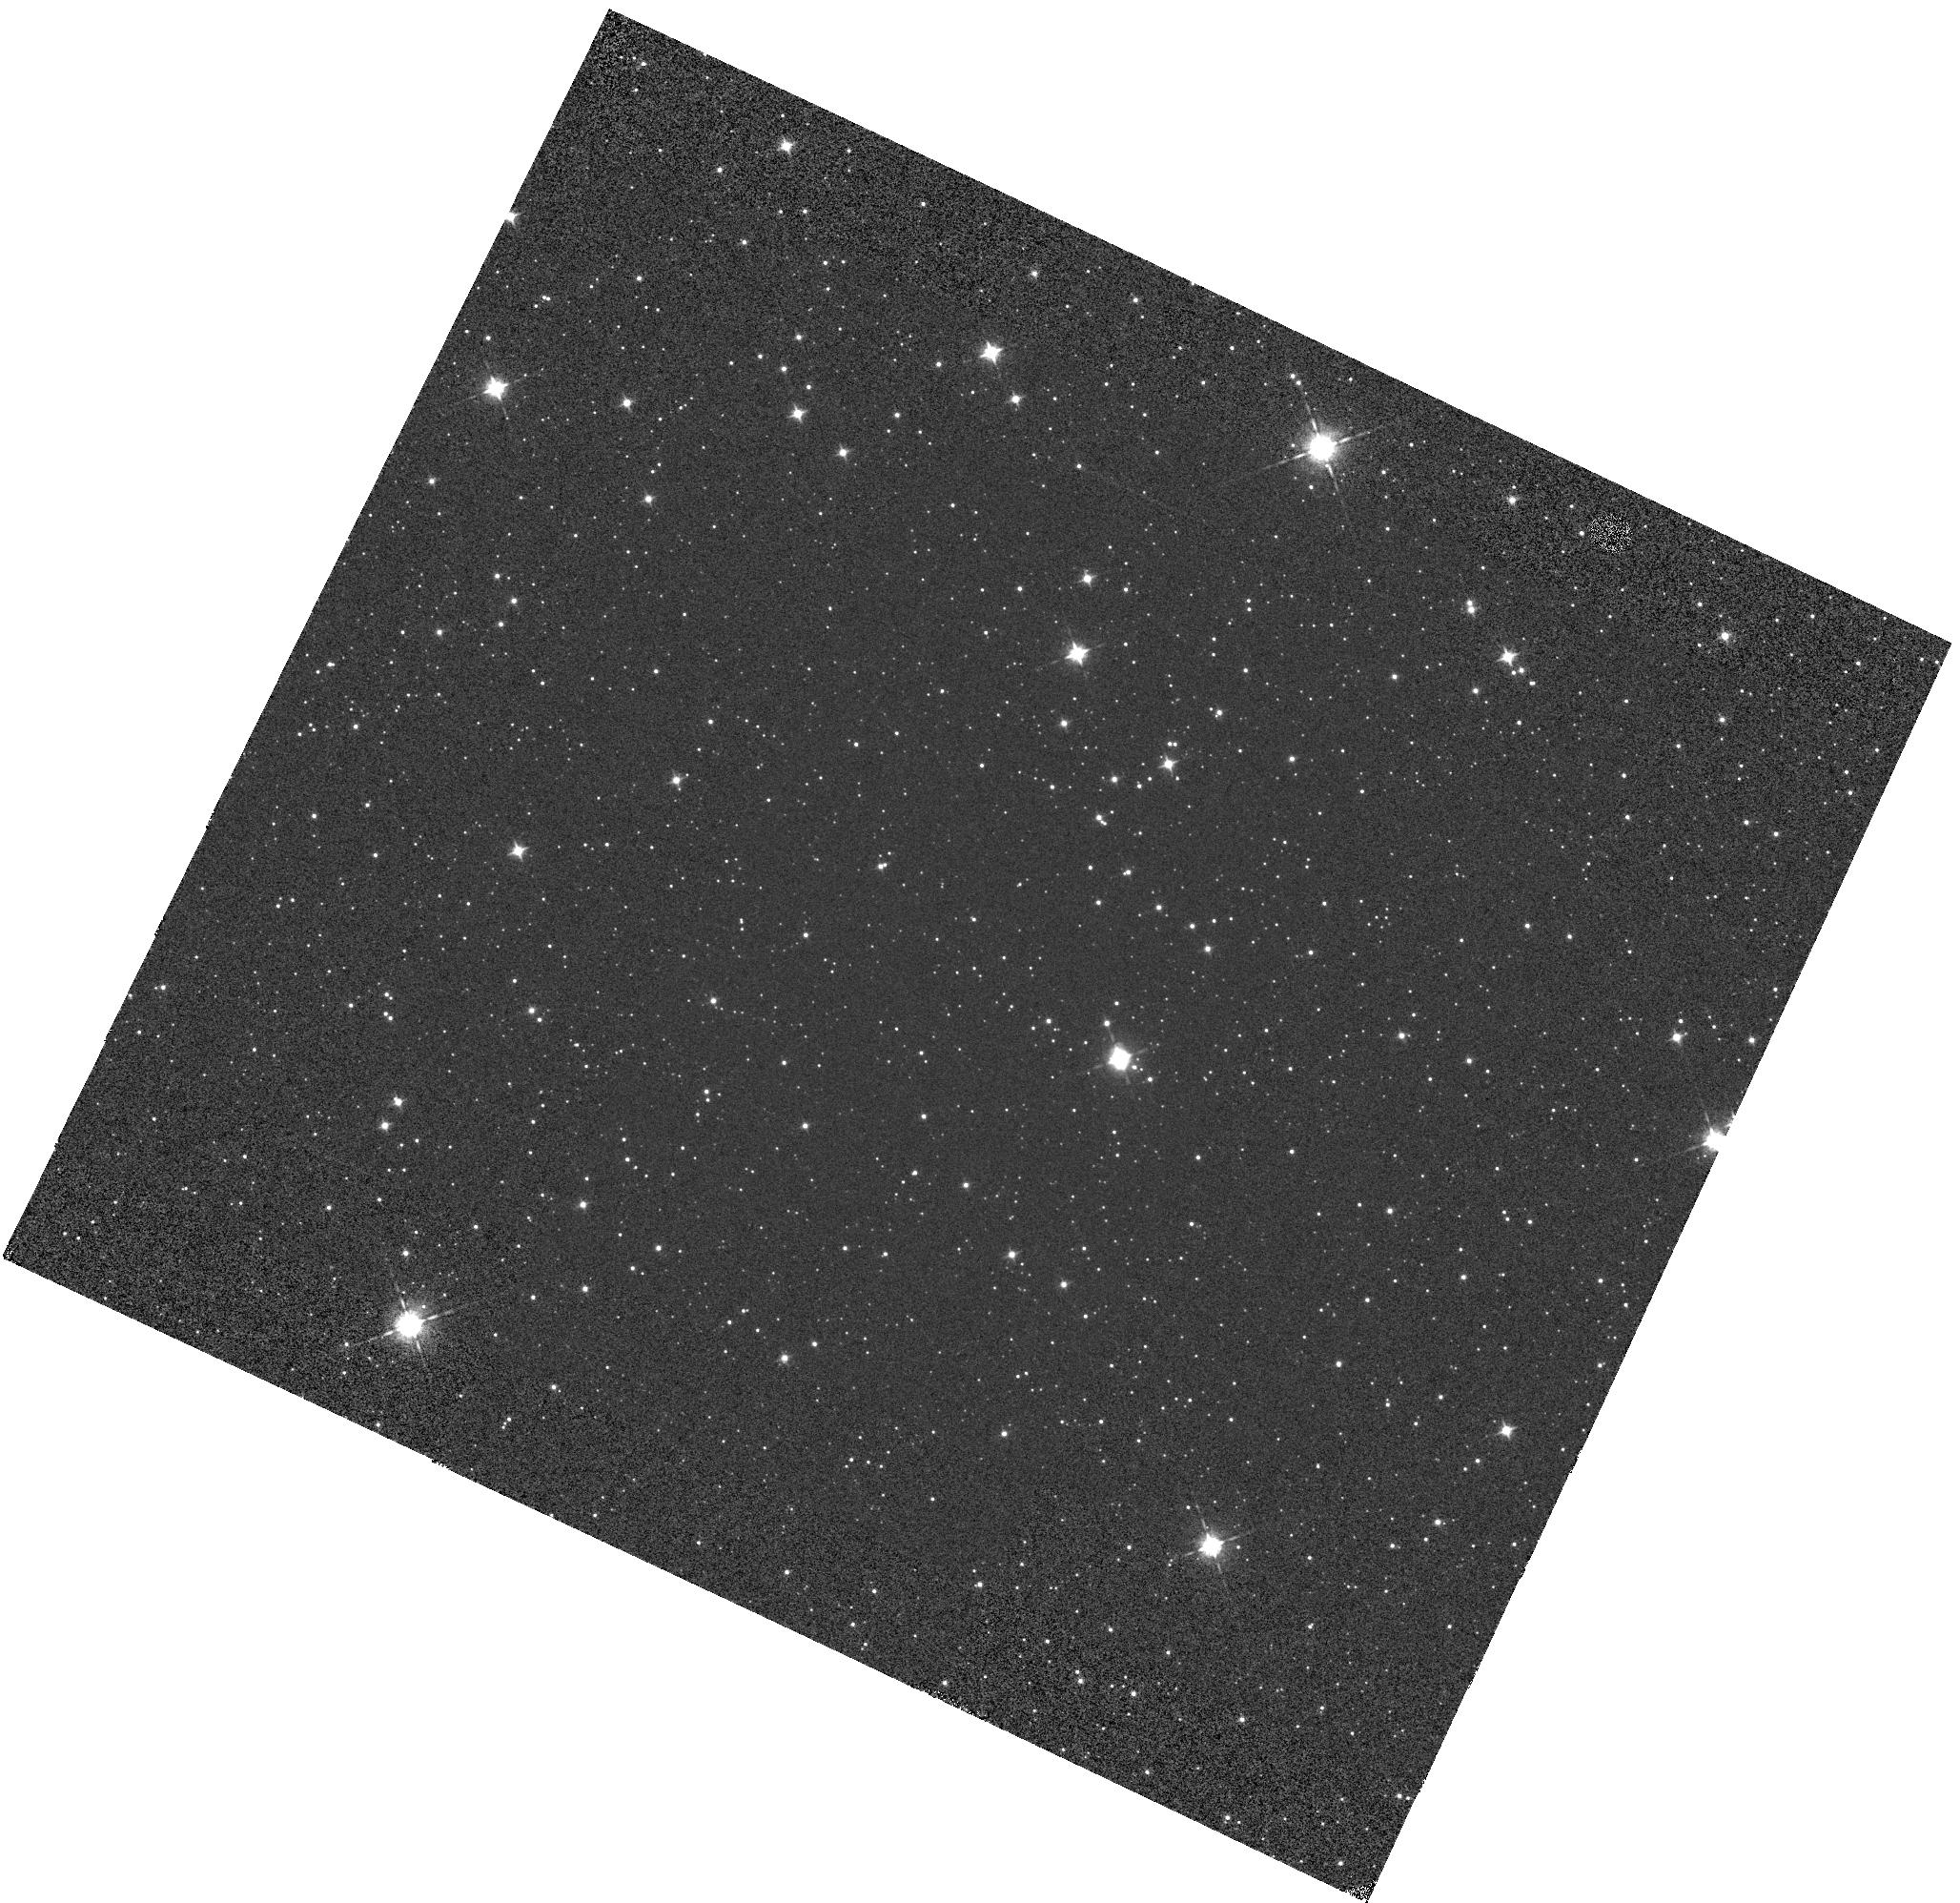
Target: VY2-2. Instrument: WFC3/IR. Filter: F098M. Exposure: 1 min. Observation ID: hst_14385_01_wfc3_ir_f098m_id2p01

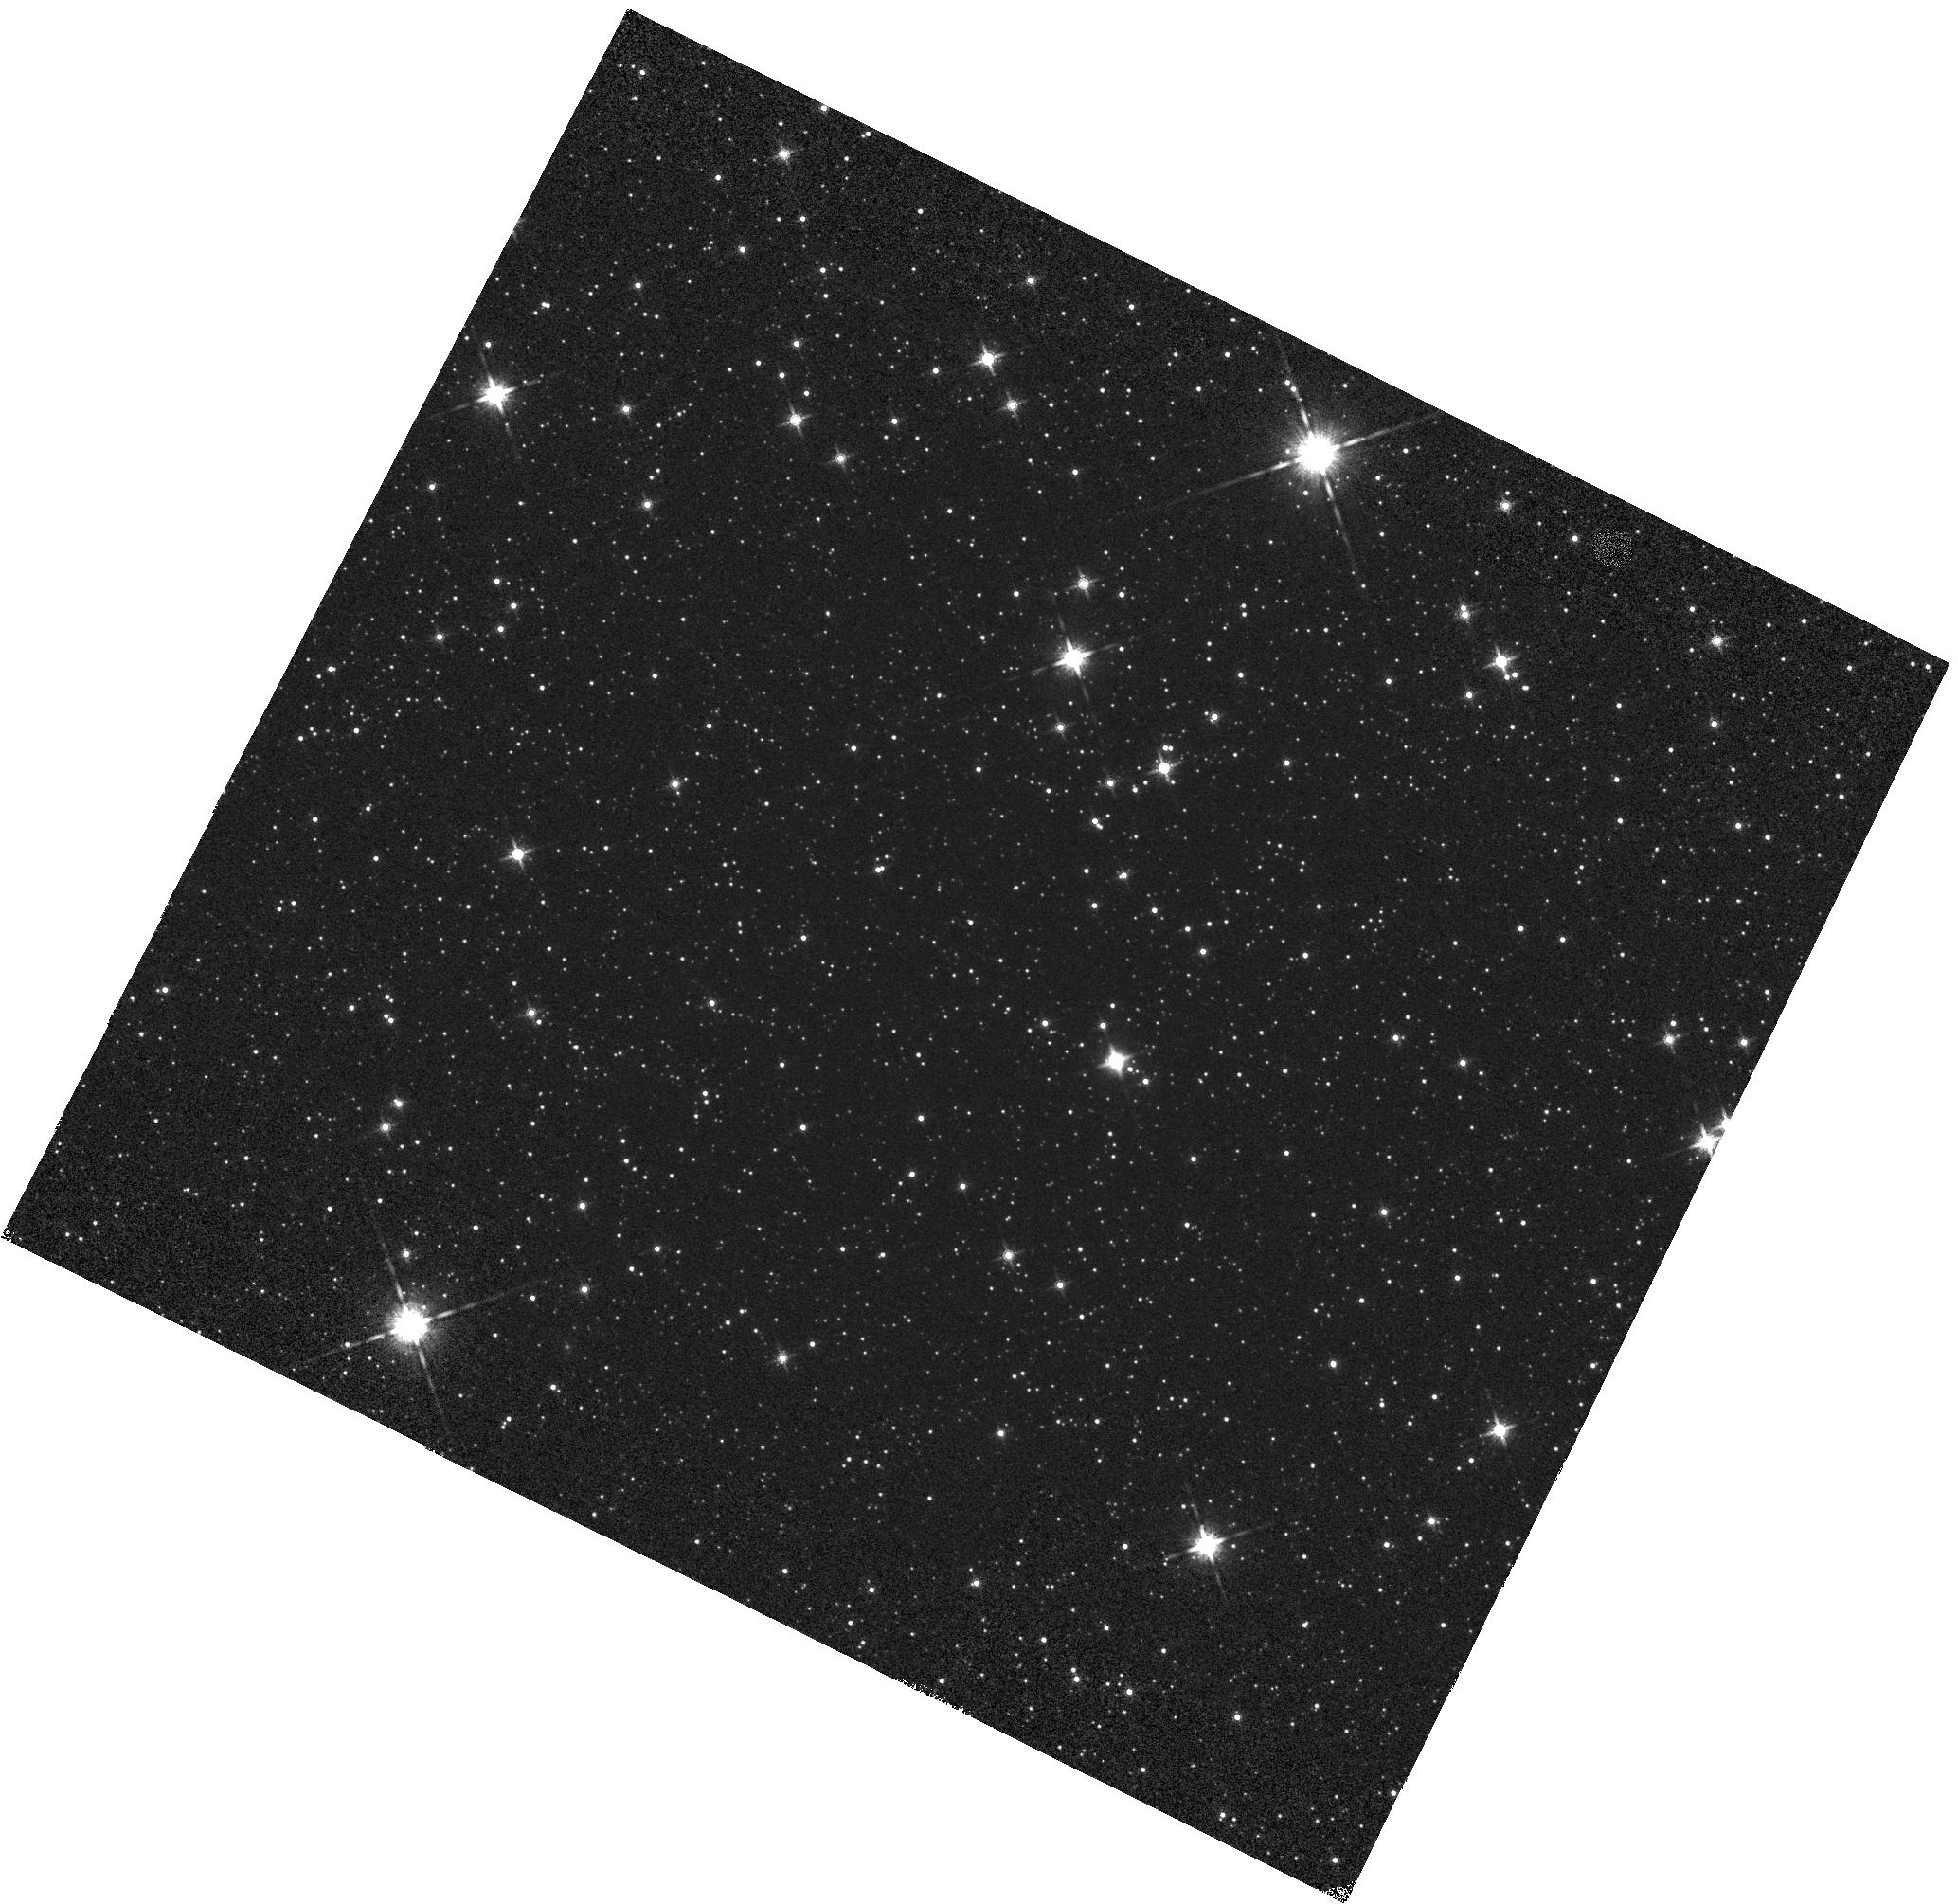
Target: VY2-2. Instrument: WFC3/IR. Filter: F160W. Exposure: 1 min. Observation ID: hst_14385_02_wfc3_ir_f160w_id2p02

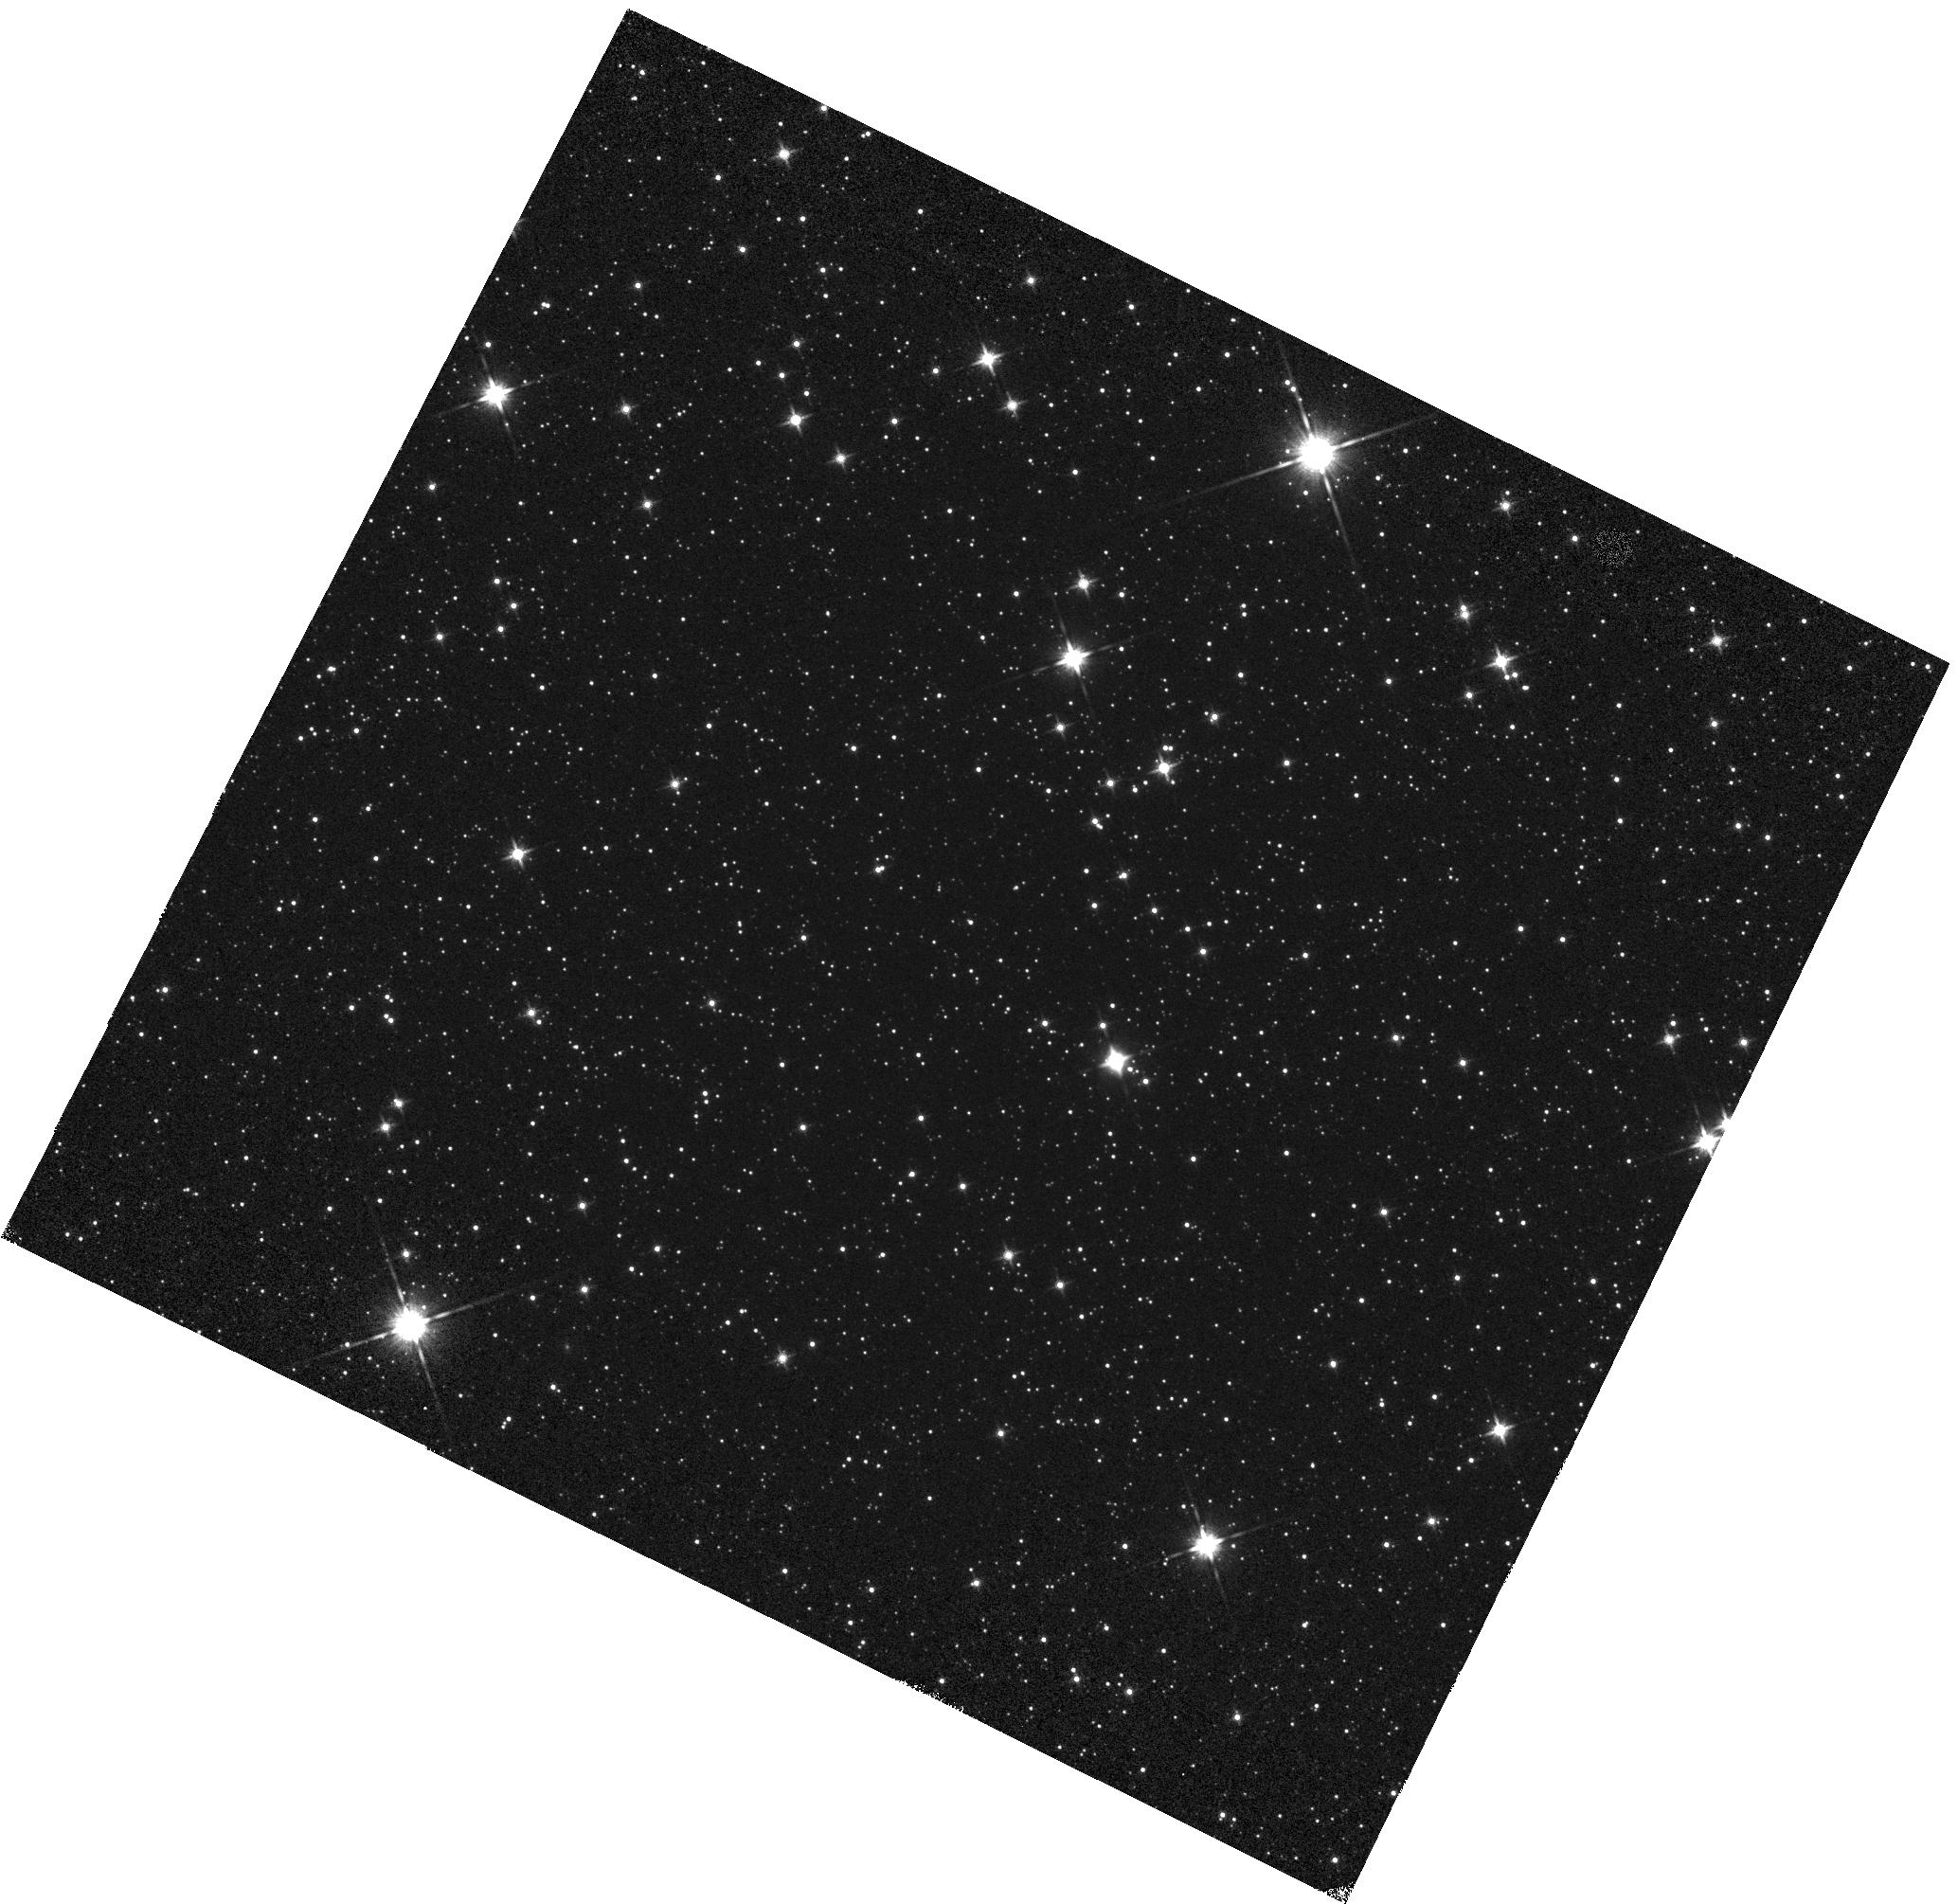
Target: VY2-2. Instrument: WFC3/IR. Filter: F140W. Exposure: 1 min. Observation ID: hst_14385_02_wfc3_ir_f140w_id2p02

WFC3 IR Grisms: Wavelength Calibration (PI: Pirzkal, Norbert)

Observations of VY2-2 to verify the dispersion solution of the G102 and G141 grisms. Observations are taken at the center of the field to verify the stability of these modes. New positions are added on the detector to better sample the spatial variation of the wavelength dispersion solution. These new positions are meant to suppplement observations of VY2-2 taken during previous Cycles.